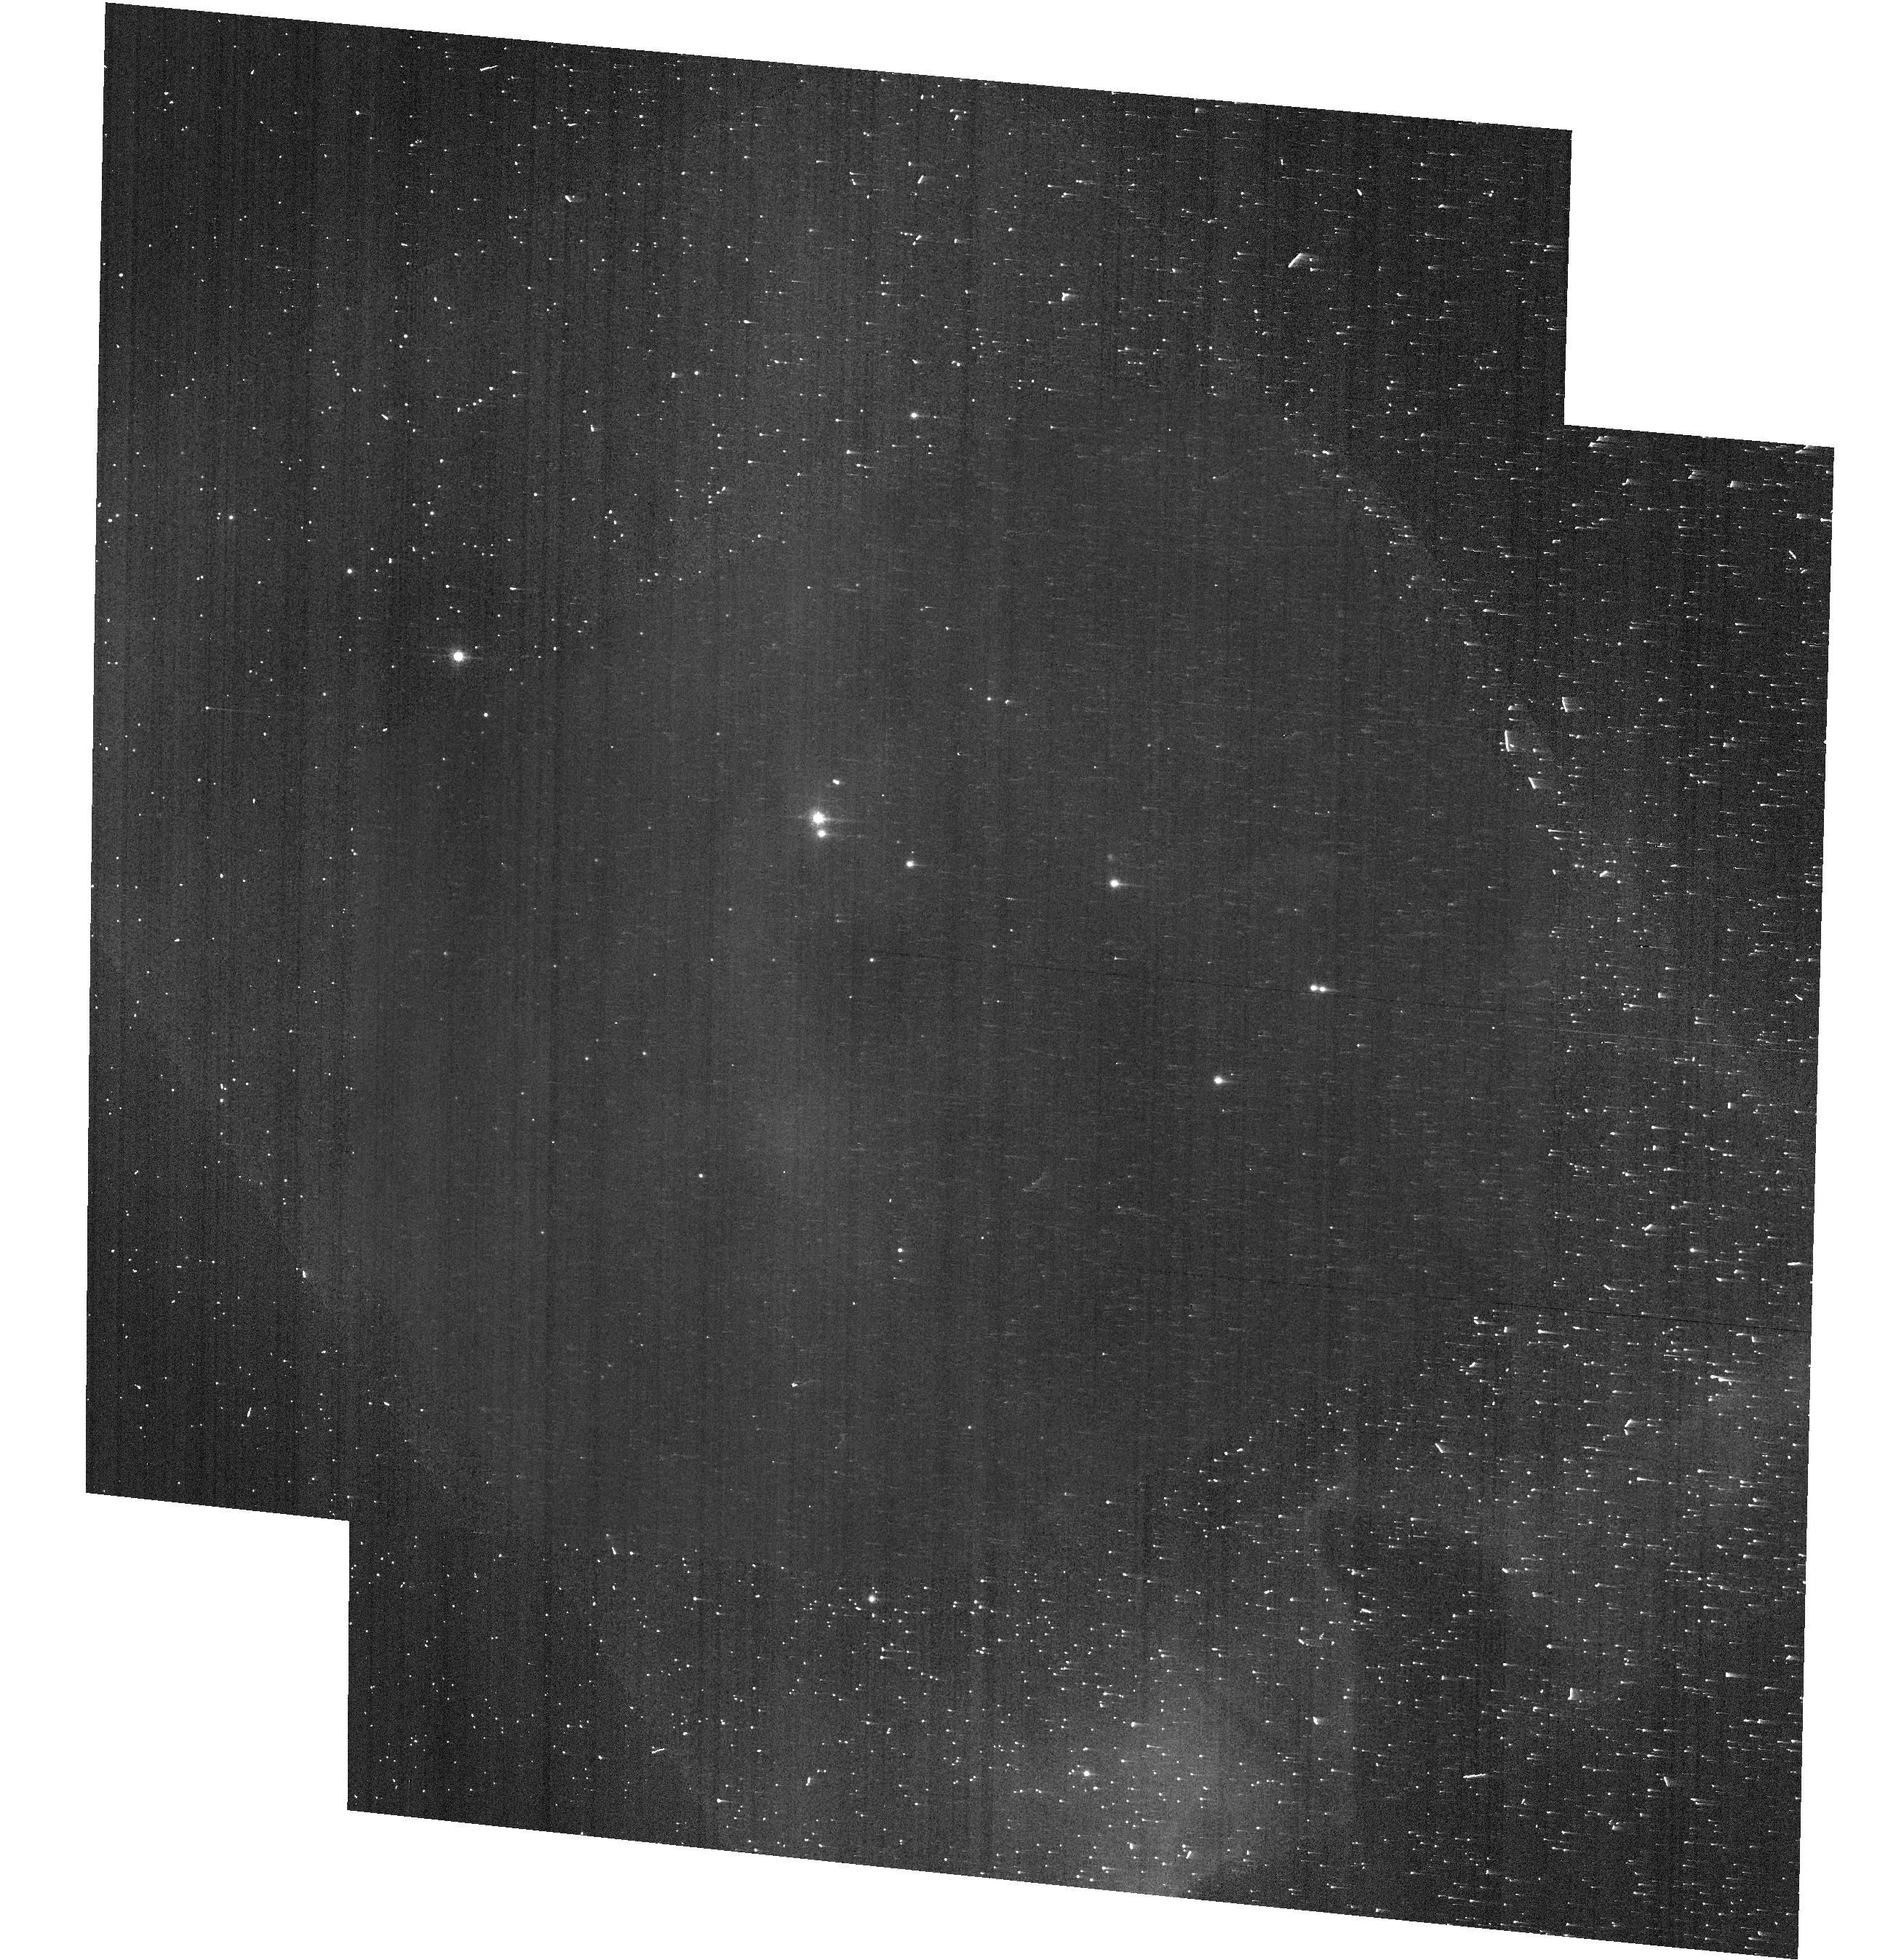
Target: VELA1-81
Instrument: ACS/WFC
Filter: F658N
Exposure: 4 min
Observation ID: hst_13964_03_acs_wfc_f658n-pol60v_jcrf03

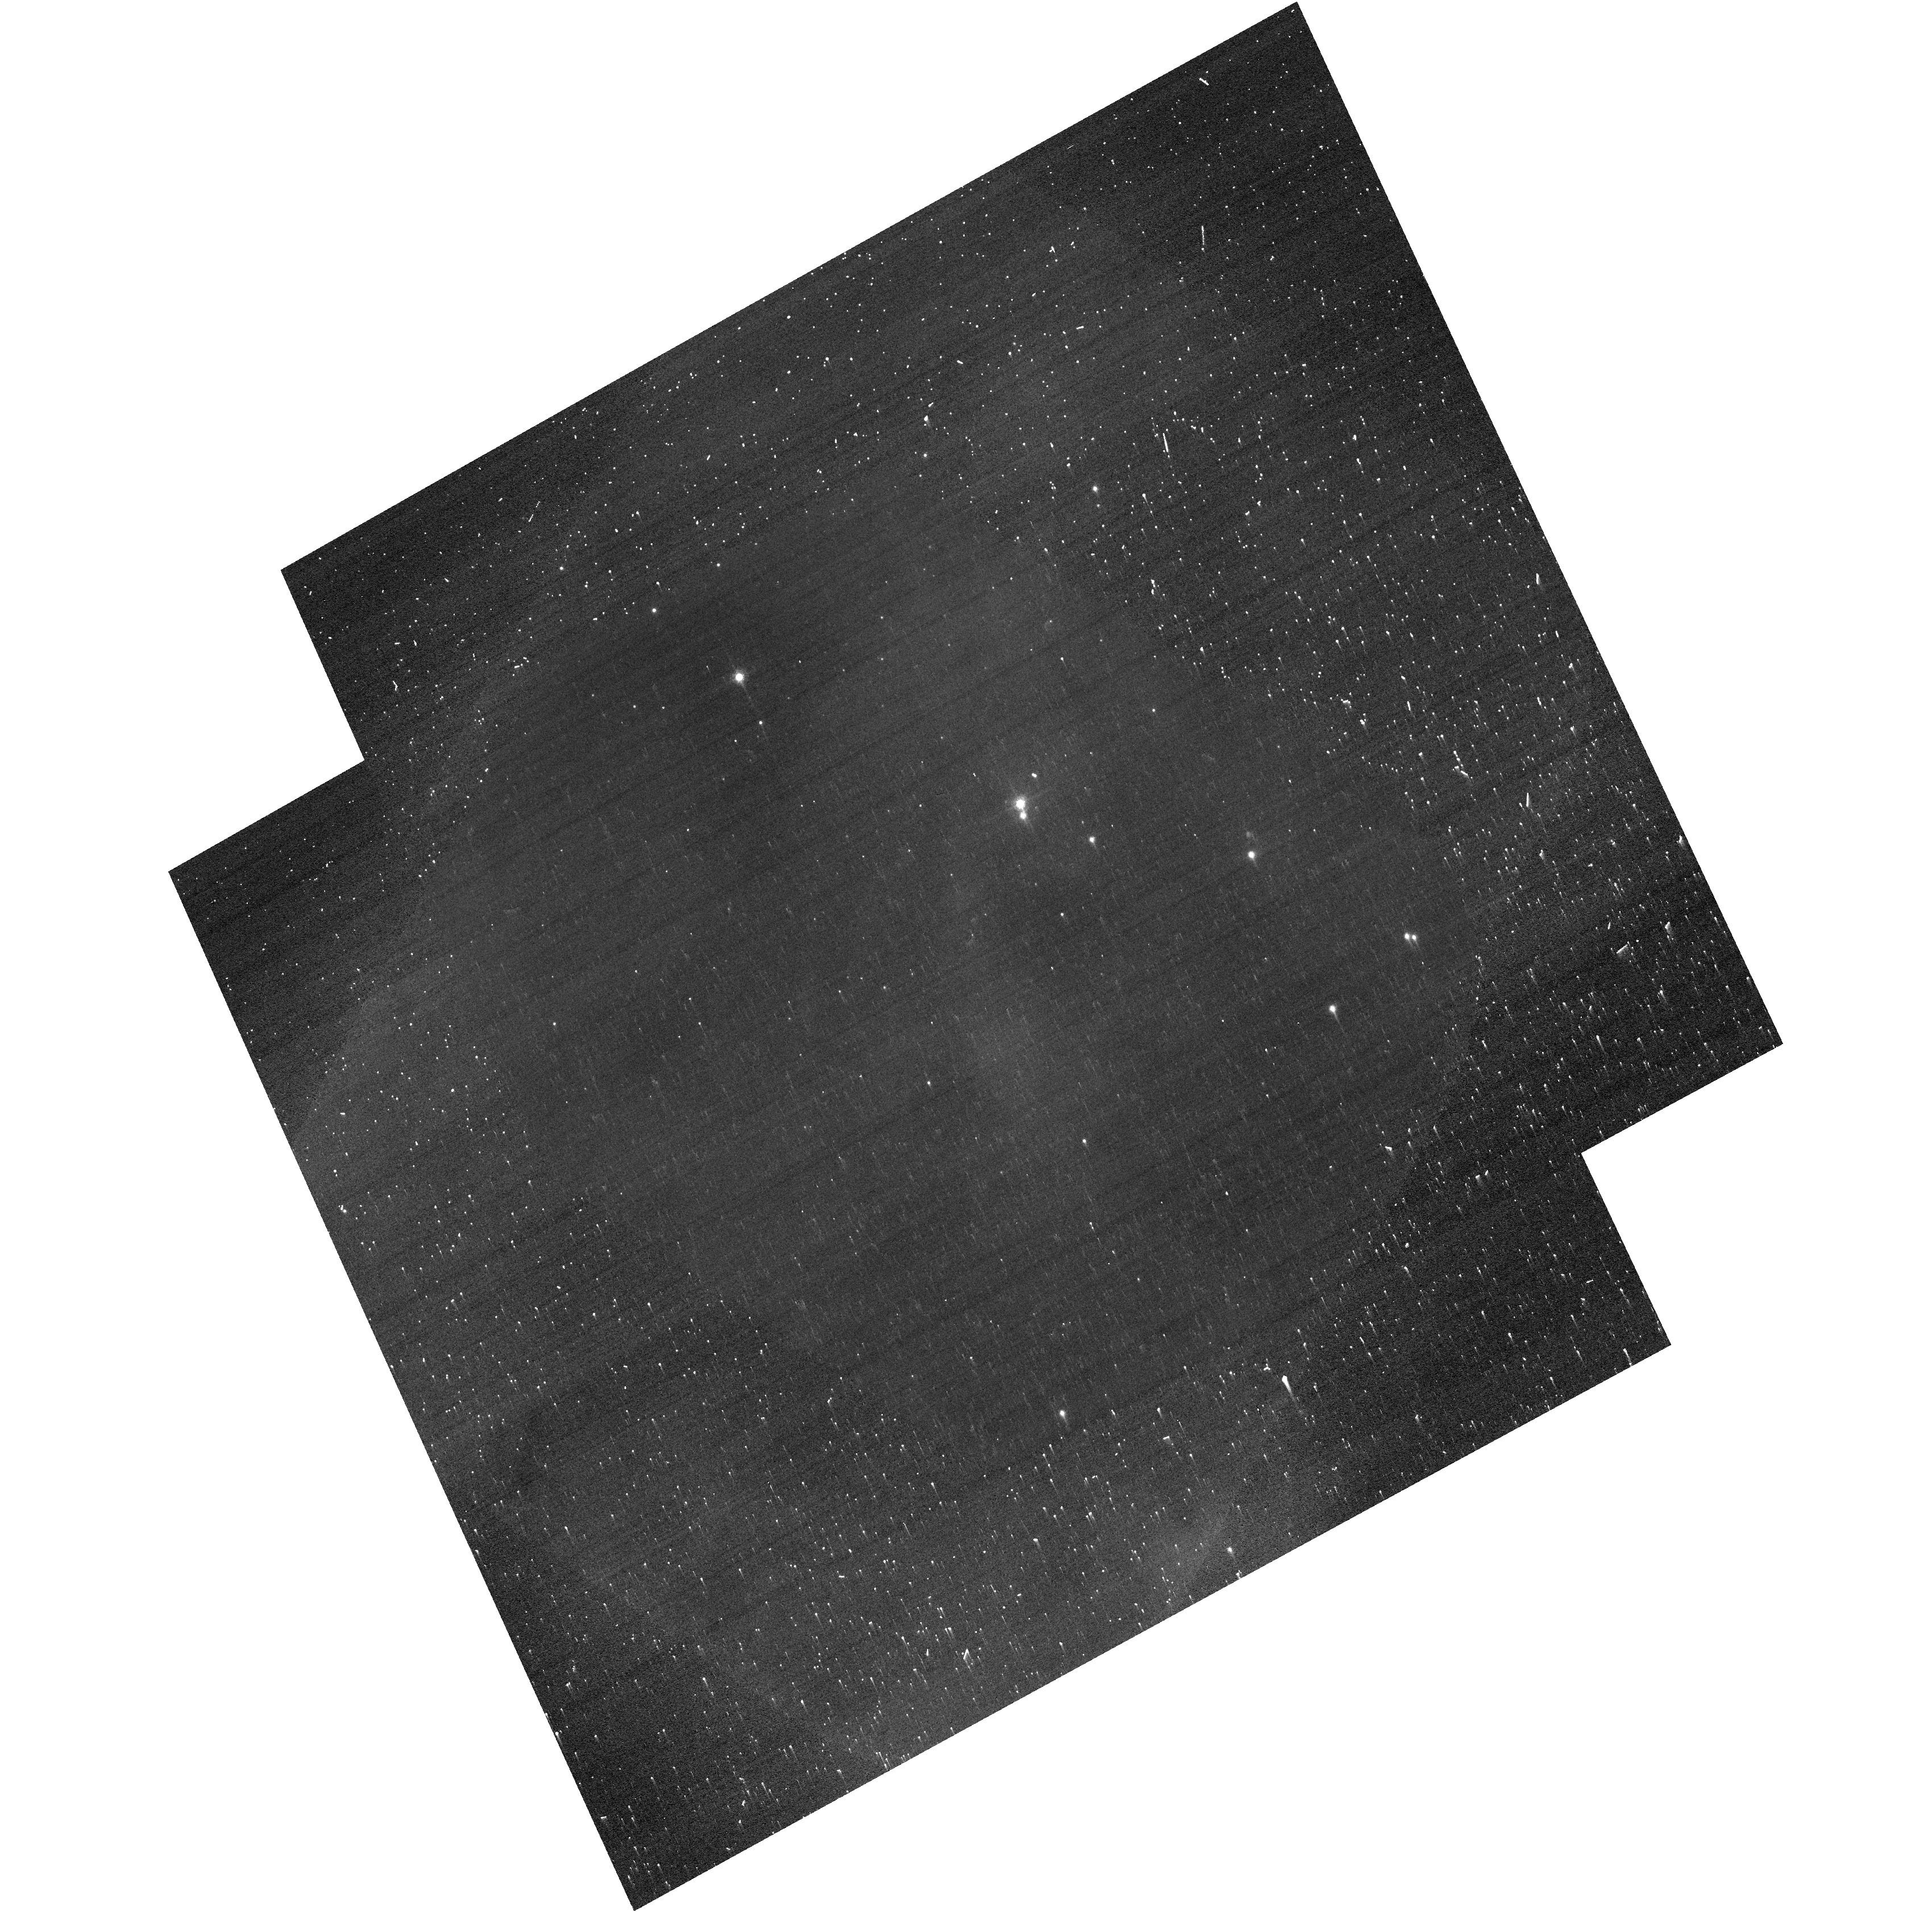
Target: VELA1-81
Instrument: ACS/WFC
Filter: F658N
Exposure: 4 min
Observation ID: hst_13964_02_acs_wfc_f658n-pol60v_jcrf02

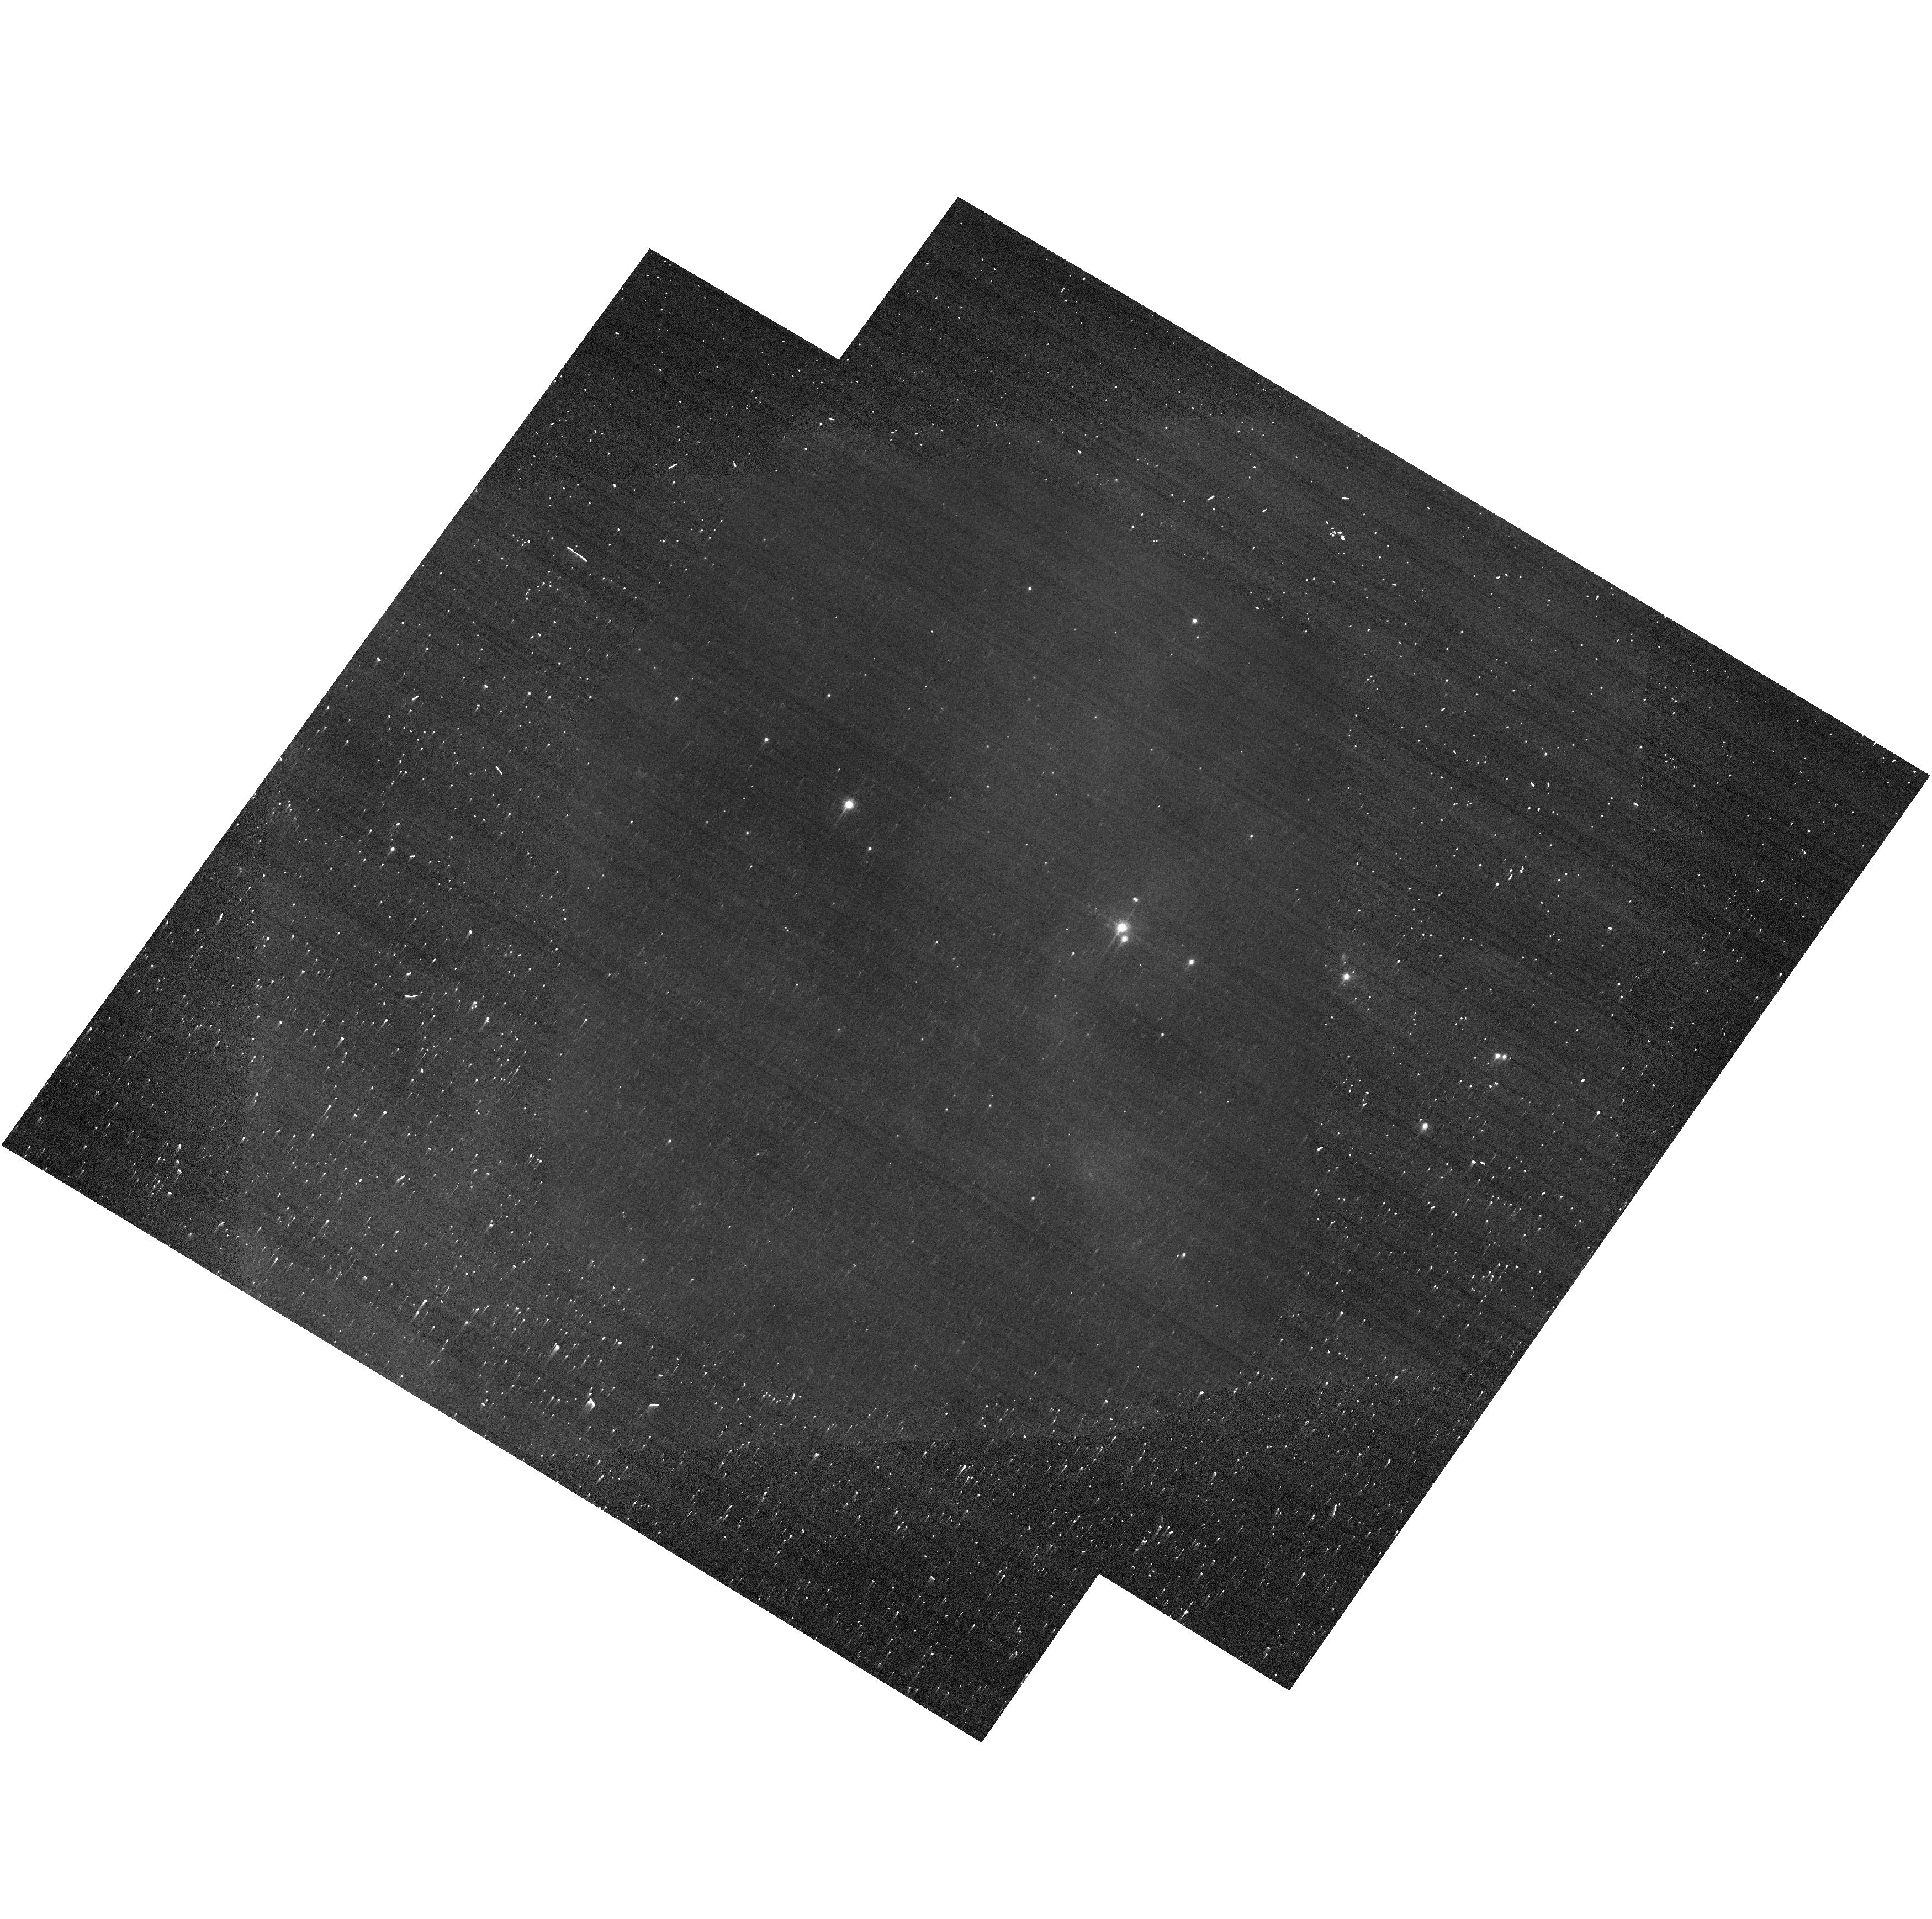
Target: VELA1-81
Instrument: ACS/WFC
Filter: F658N
Exposure: 4 min
Observation ID: hst_13964_01_acs_wfc_f658n-pol60v_jcrf01

ACS Polarization Calibration (PI: McMaster, Matt)

The ACS polarizers will be calibrated using both polarized and unpolarized sources. Each of the targets will be observed through the three polarizers (0, 60, 120), using the F435W, F606W, F658N, and F775W filters. This proposal also seeks to address the dependence on telescope roll-angle relative to the target, and orientation of the polarizer axes. This proposal follows up earlier polarimetry calibration programs. Observations will be taken of the polarized Vela1-81 (GSC 08169-01120), and the unpolarized source G191B2B (EGGR-247), and will be observed through the F435W, F606W, F658N, and F775W filters with their respective polarizers. Each of the filters will be used at three different roll angles in order to better quantify the instrumental linear polarization (such as from mirrors in the camera), and errors in the polarization angles of the filters. The F606W observations will be done at a single roll angle as a sanity check of earlier observations.